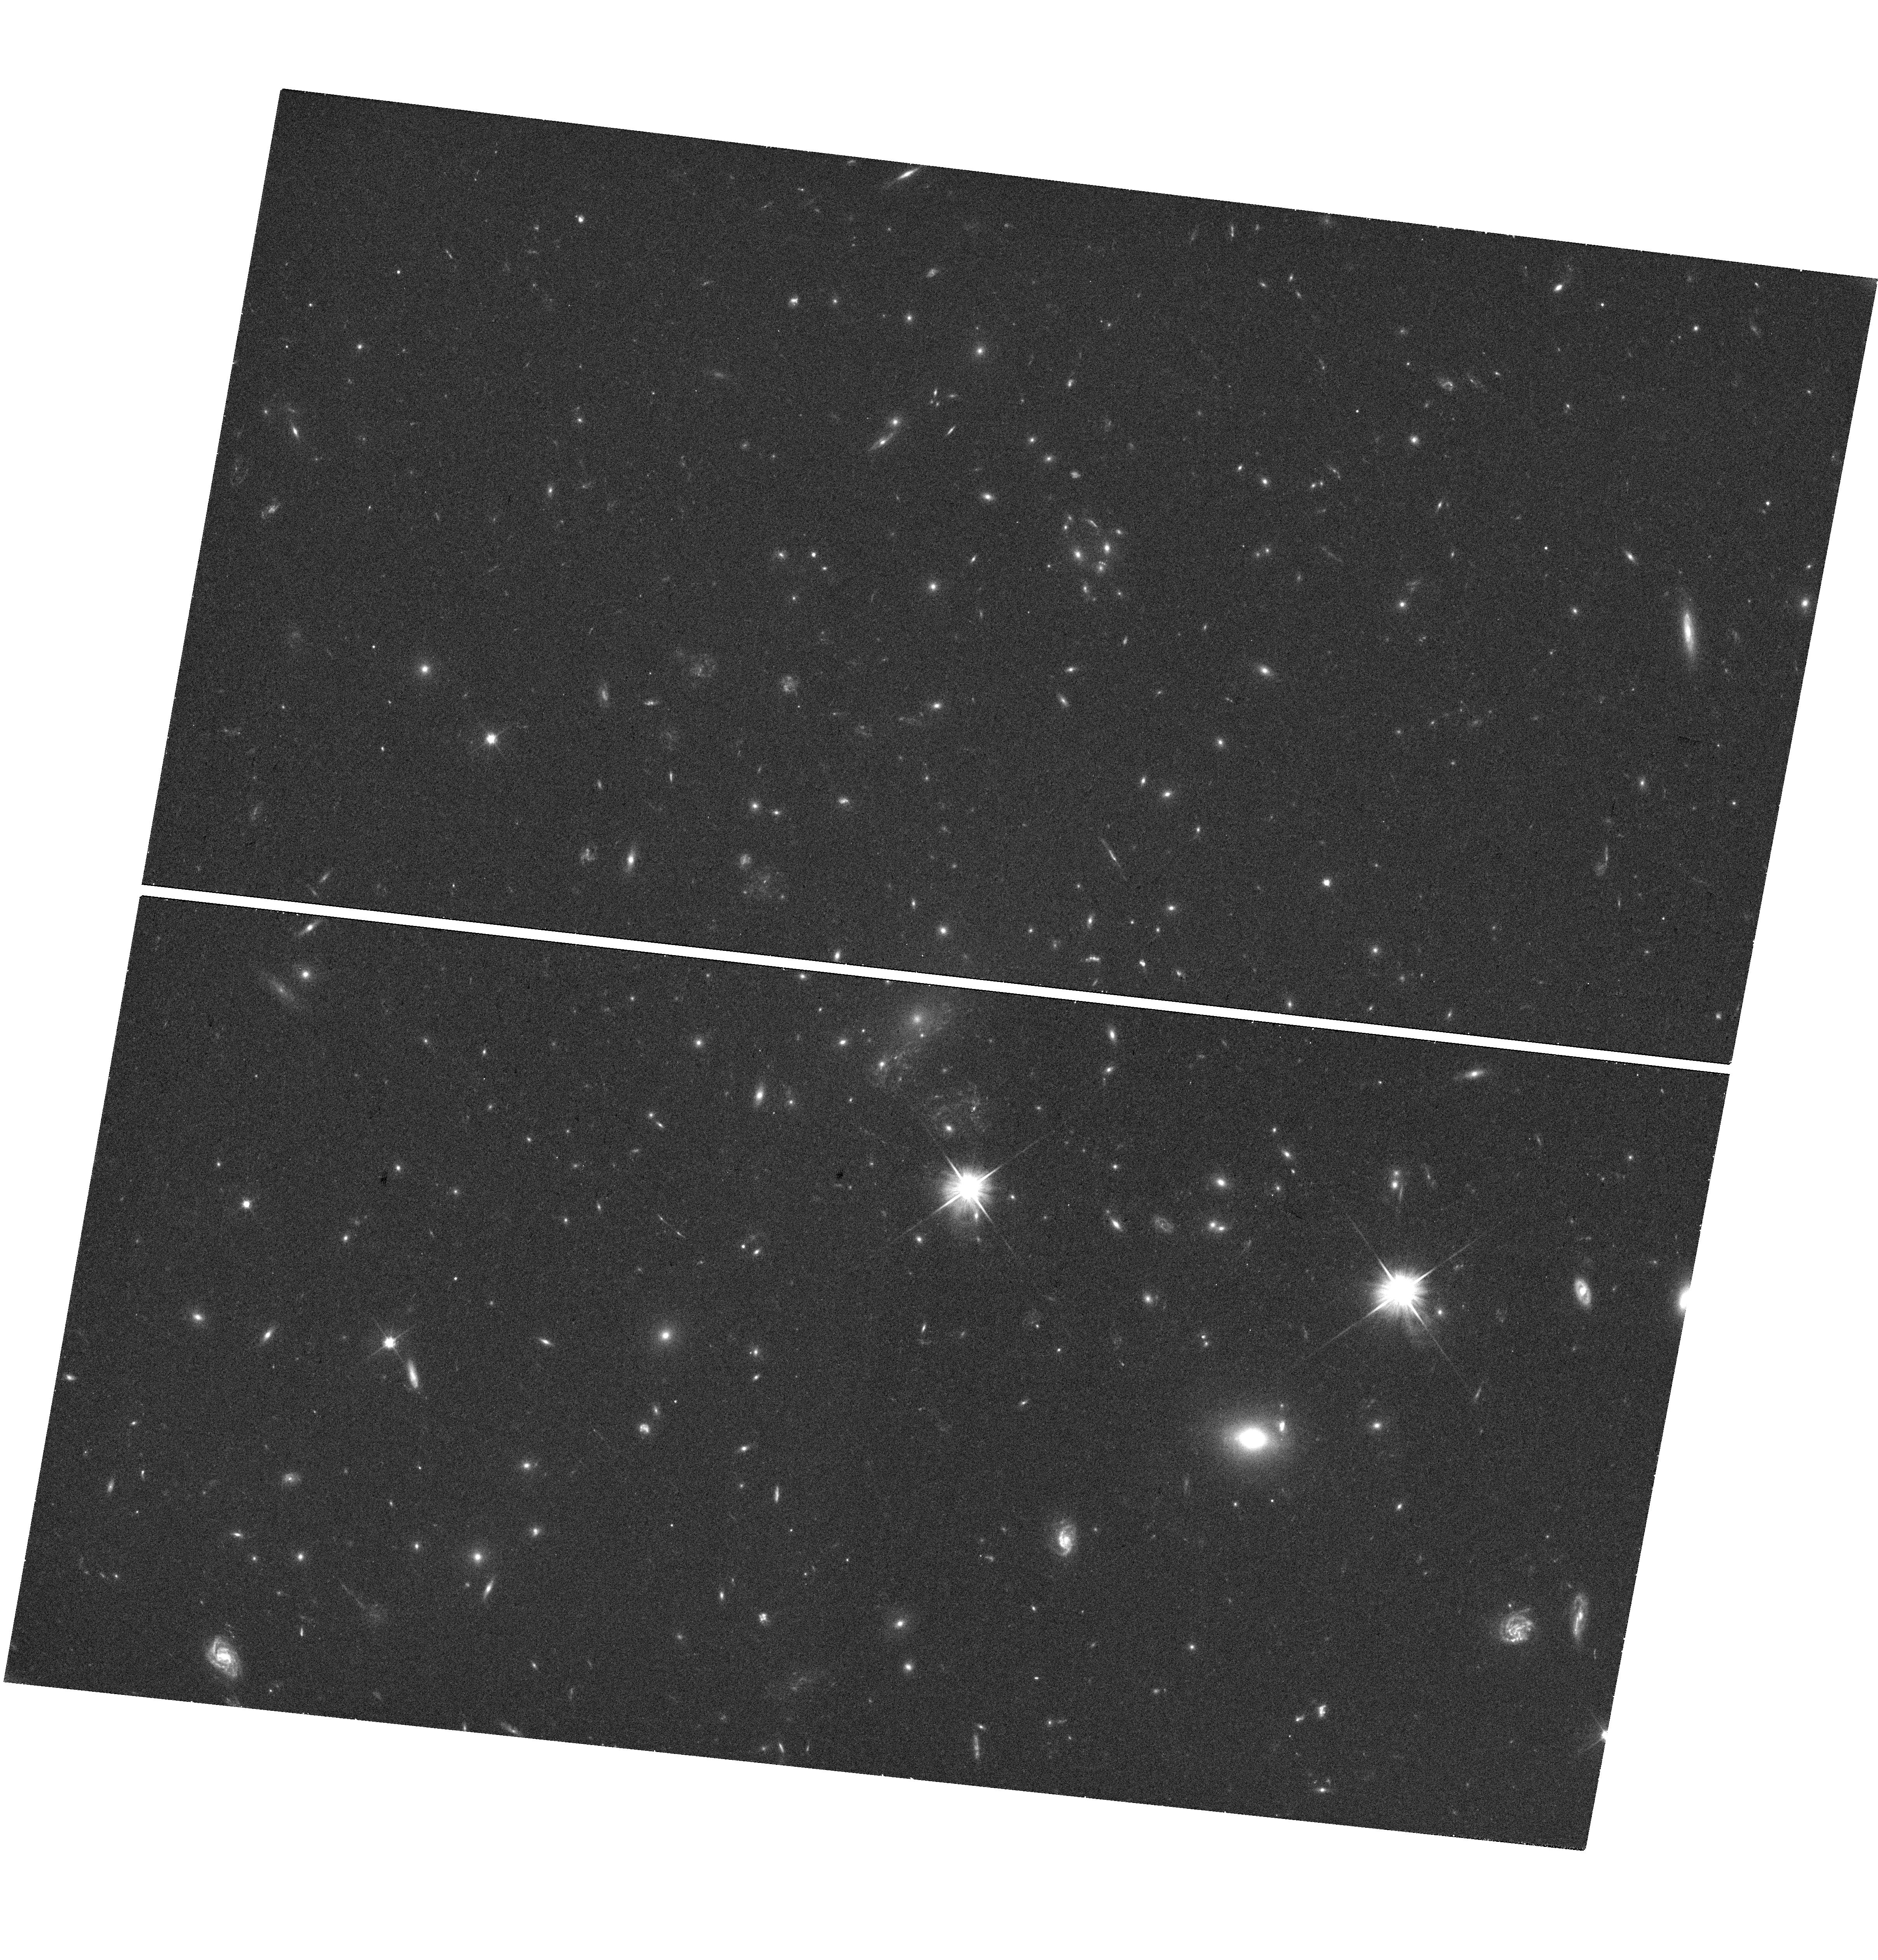
Target: POSSIBLESTARCOUNTERIMAGE
Instrument: WFC3/UVIS
Filter: F606W
Exposure: 19 min
Observation ID: hst_14872_07_wfc3_uvis_f606w_iddd07

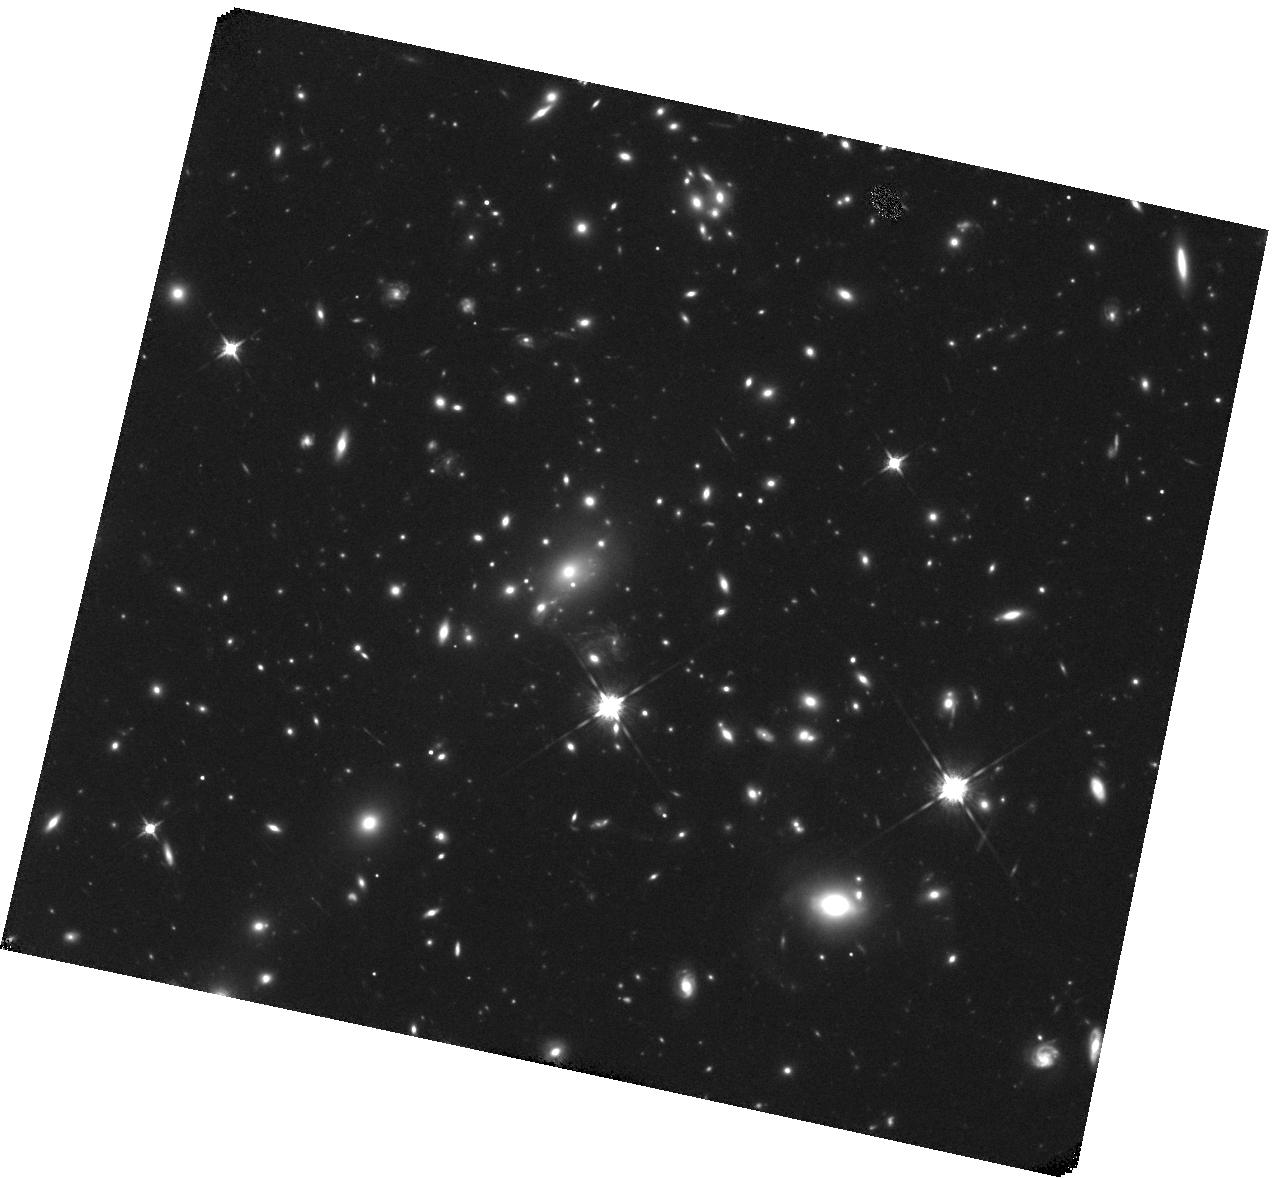
Target: POSSIBLESTARCOUNTERIMAGE
Instrument: WFC3/IR
Filter: F125W
Exposure: 38 min
Observation ID: hst_14872_02_wfc3_ir_f125w_iddd02

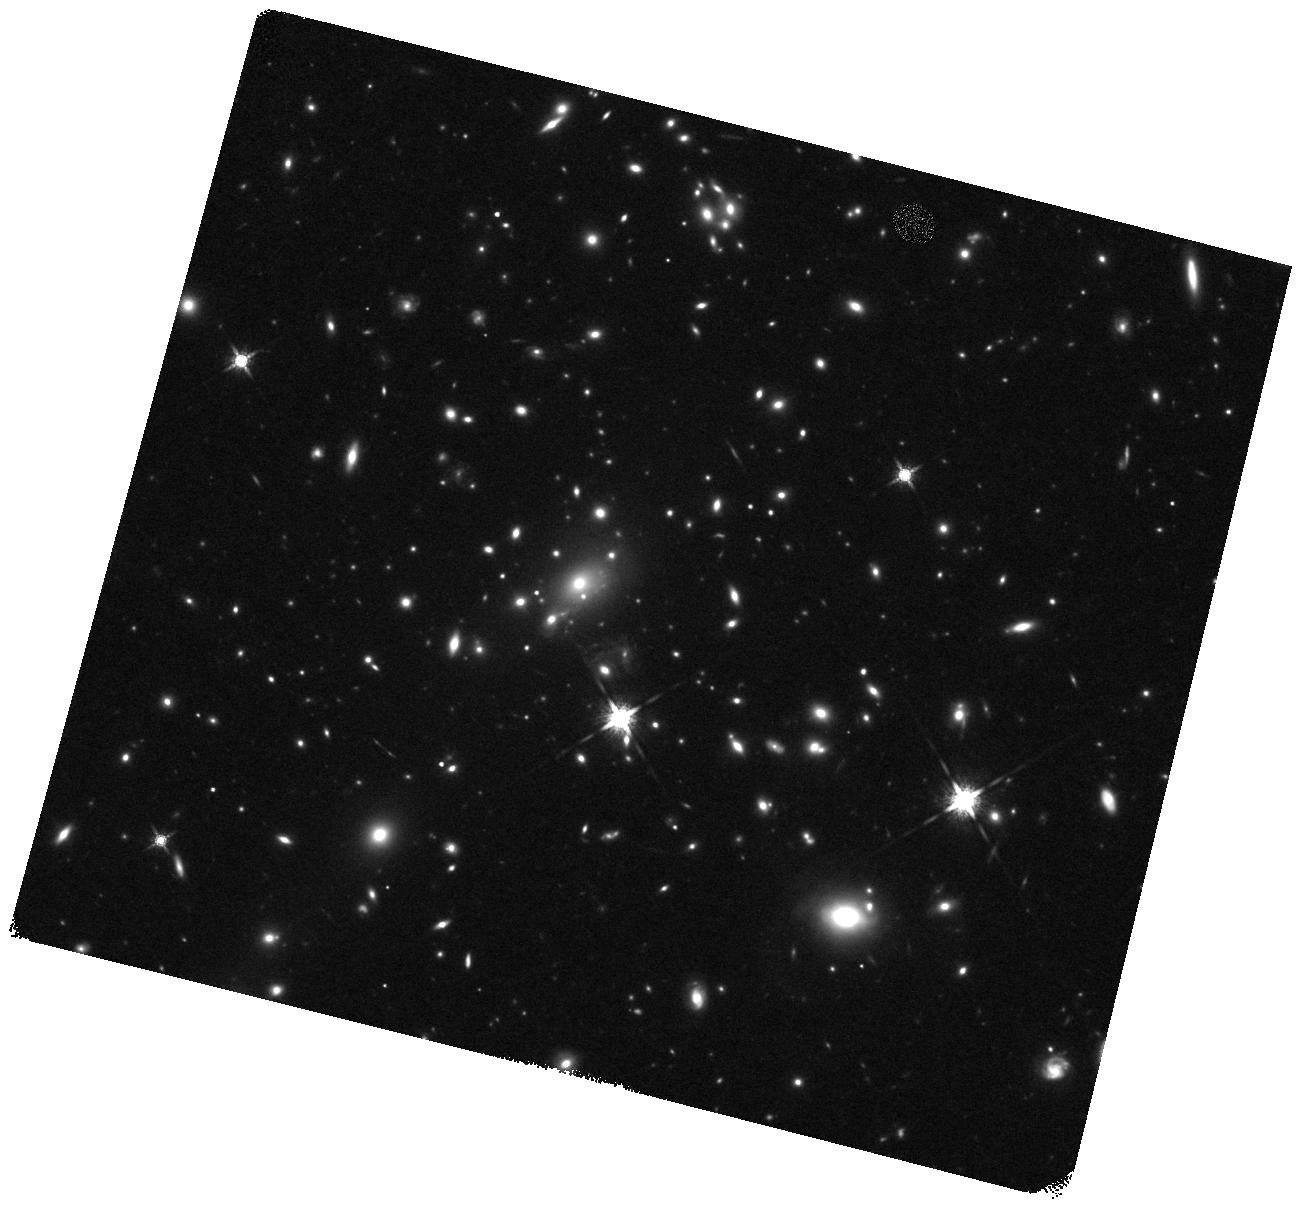
Target: POSSIBLESTARCOUNTERIMAGE
Instrument: WFC3/IR
Filter: F160W
Exposure: 19 min
Observation ID: hst_14872_04_wfc3_ir_f160w_iddd04

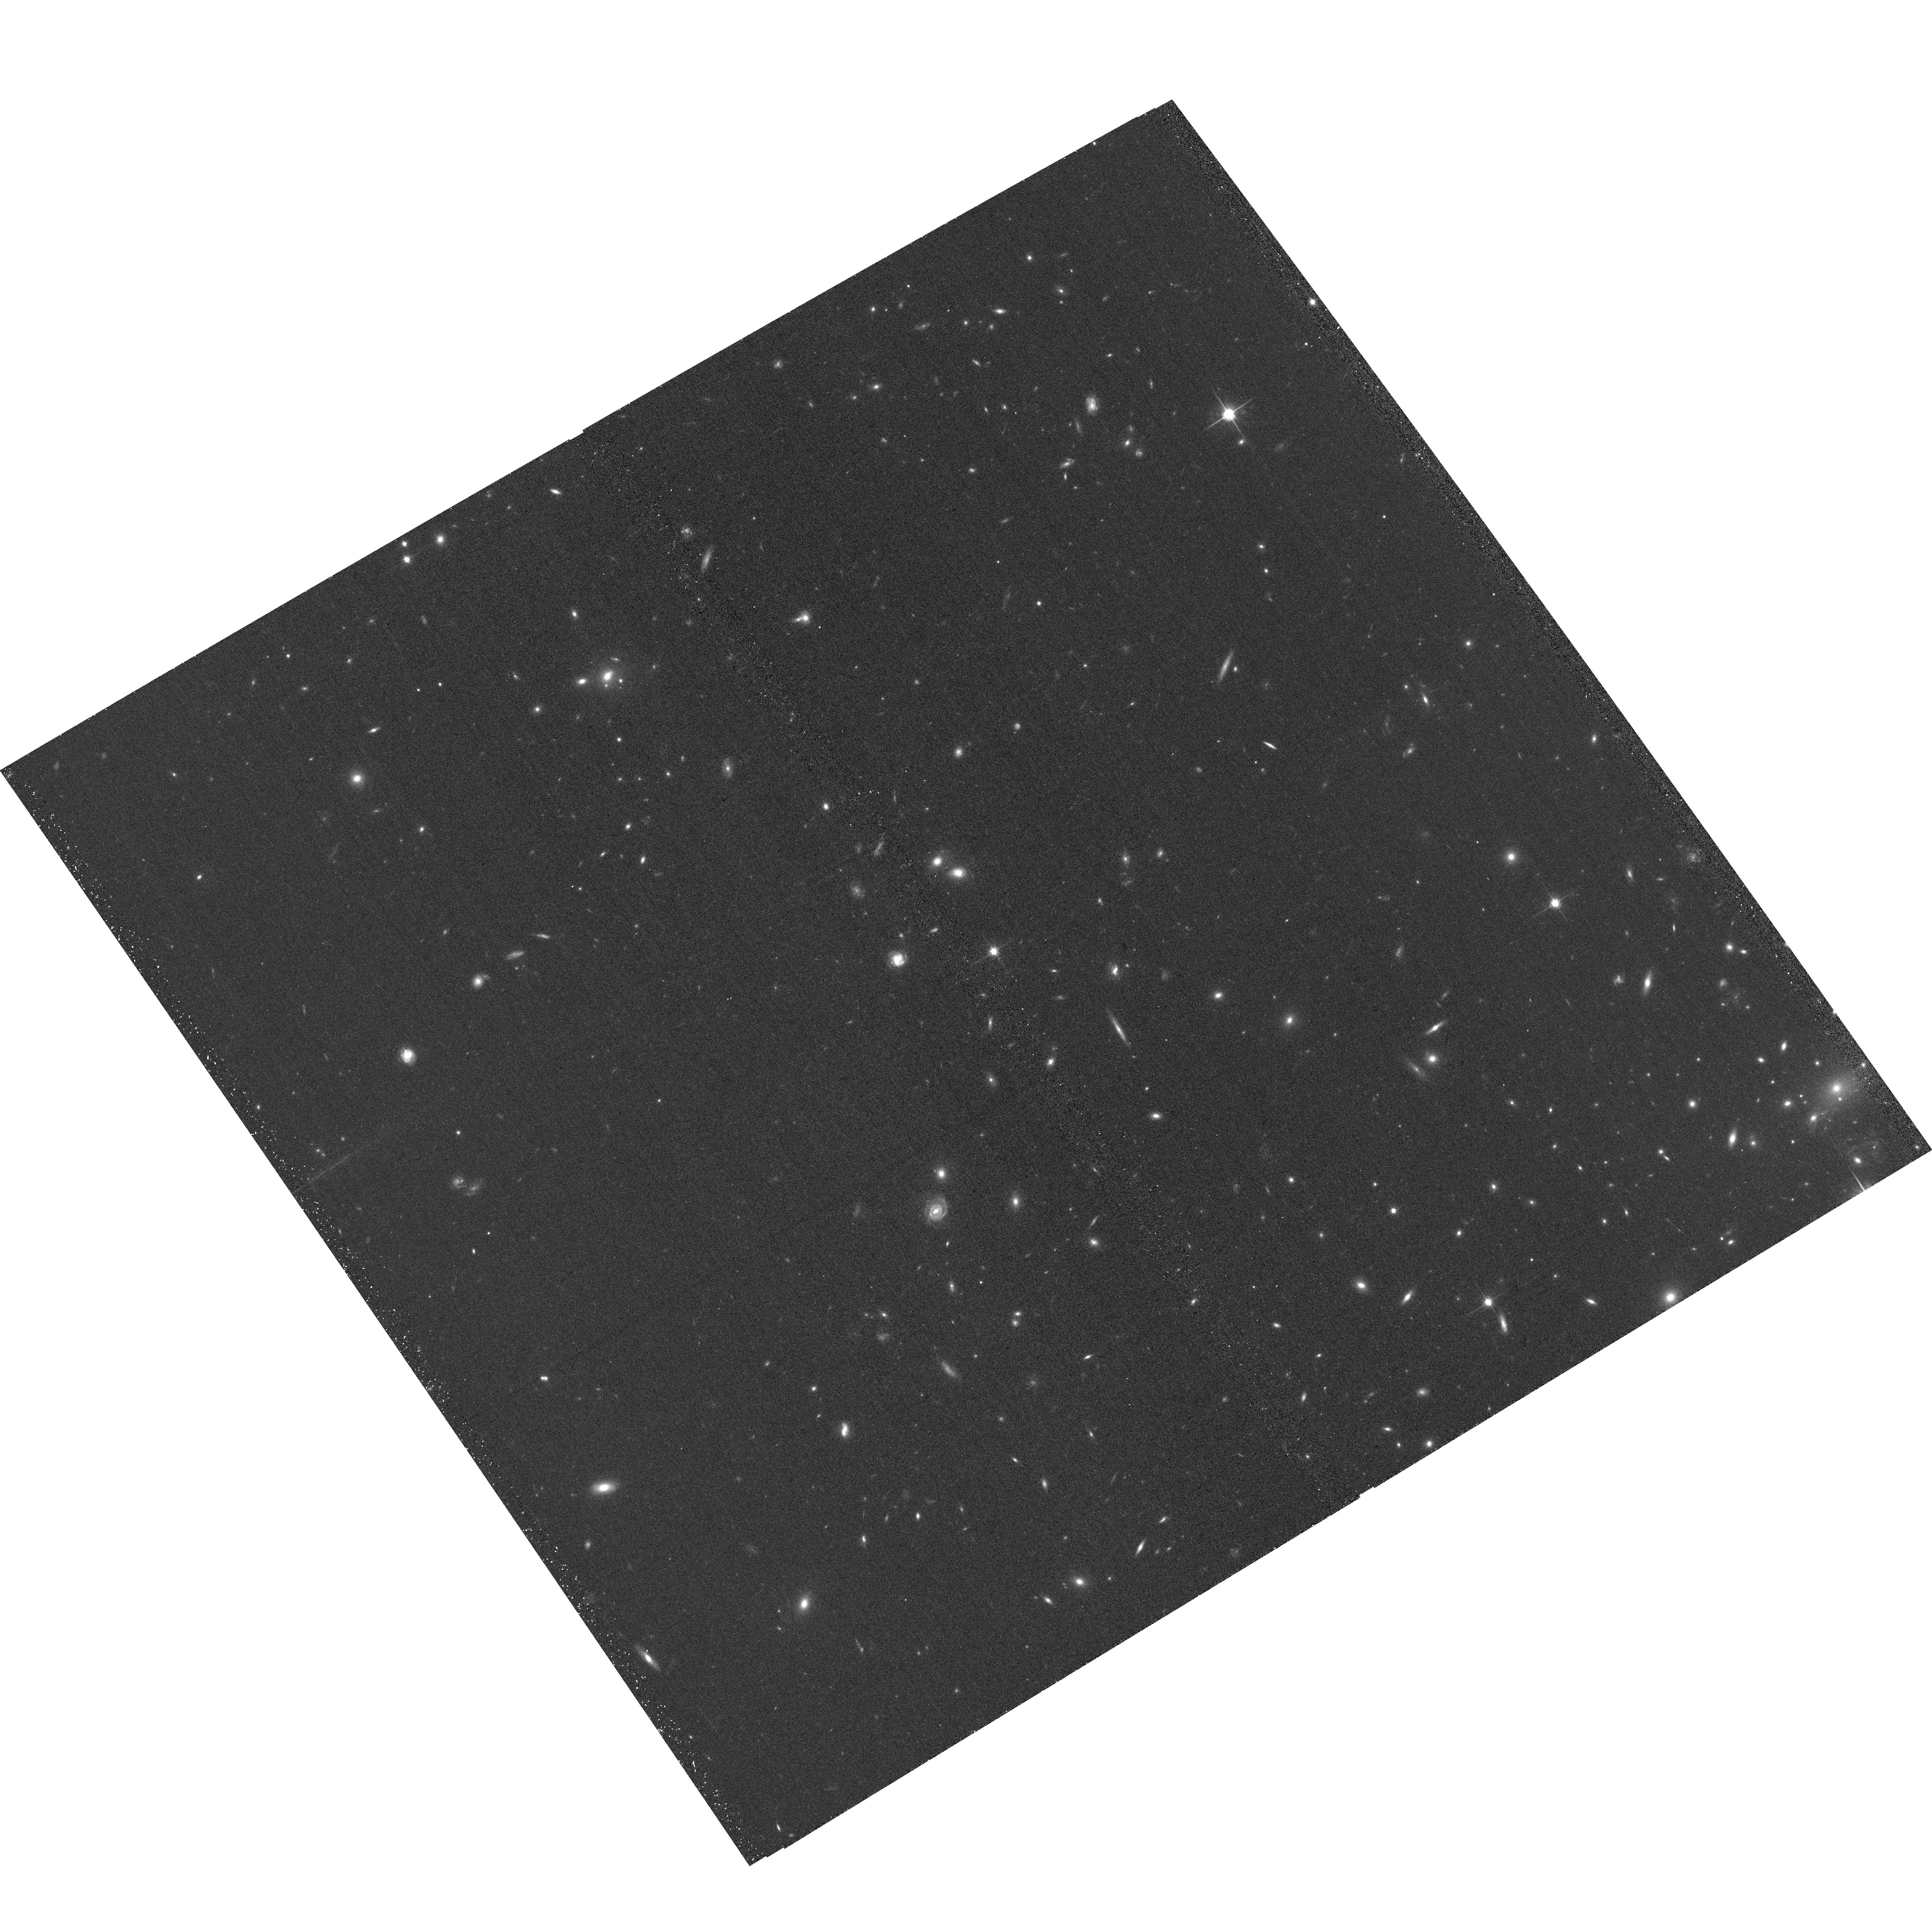
Target: POSSIBLESTARCOUNTERIMAGE
Instrument: ACS/WFC
Filter: F814W
Exposure: 13 min
Observation ID: hst_14872_03_acs_wfc_f814w_jddd03

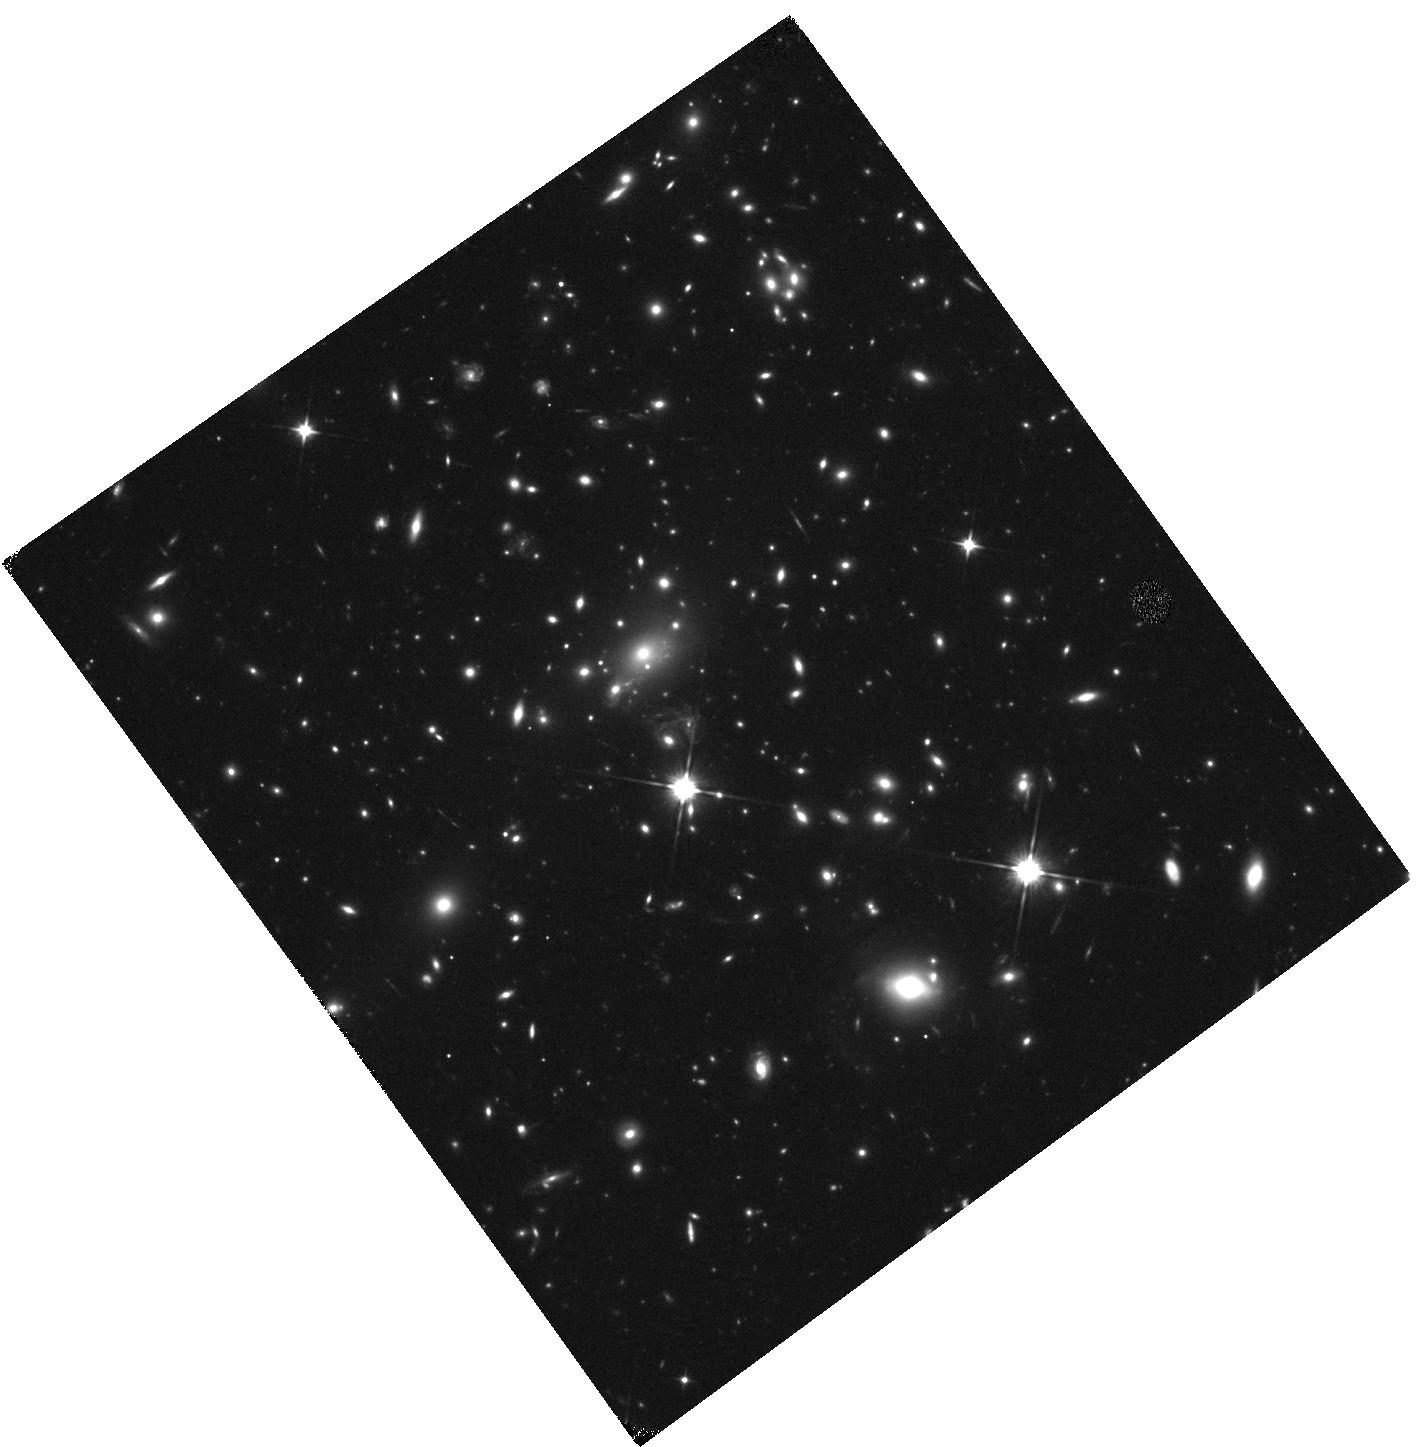
Target: POSSIBLESTARCOUNTERIMAGE
Instrument: WFC3/IR
Filter: F110W
Exposure: 18 min
Observation ID: hst_14872_09_wfc3_ir_f110w_iddd09

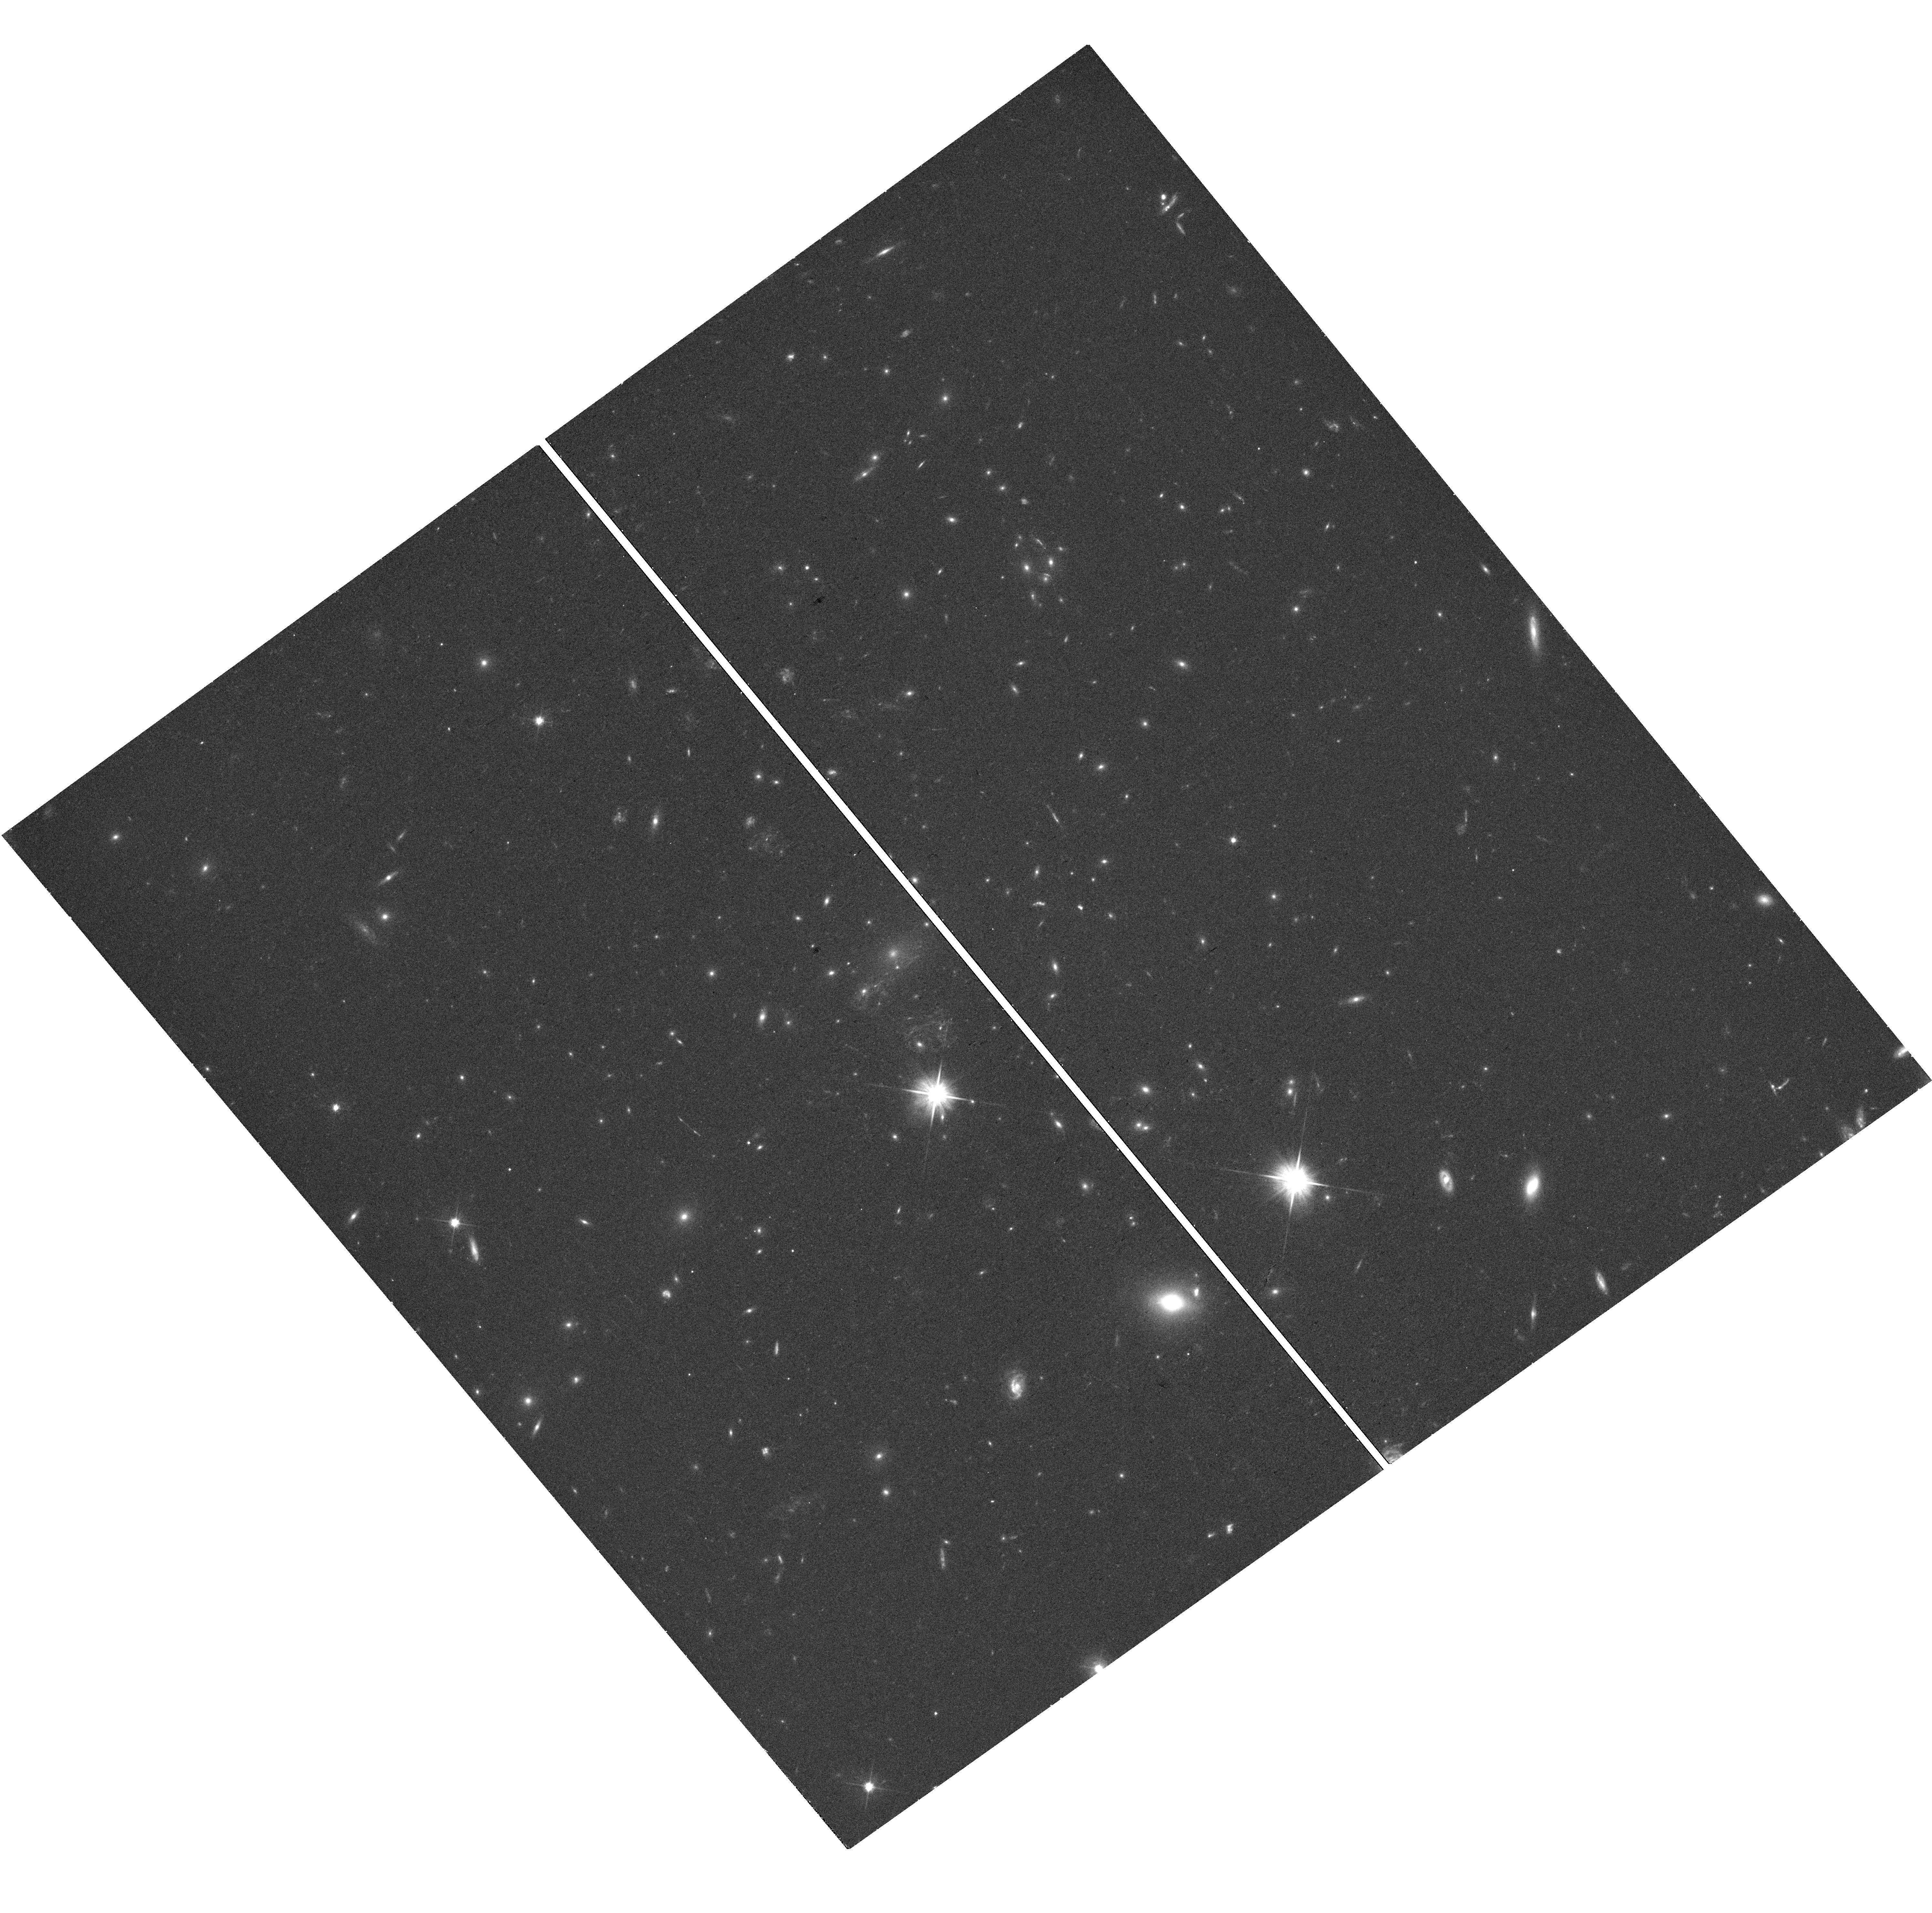
Target: POSSIBLESTARCOUNTERIMAGE
Instrument: WFC3/UVIS
Filter: F606W
Exposure: 18 min
Observation ID: hst_14872_09_wfc3_uvis_f606w_iddd09

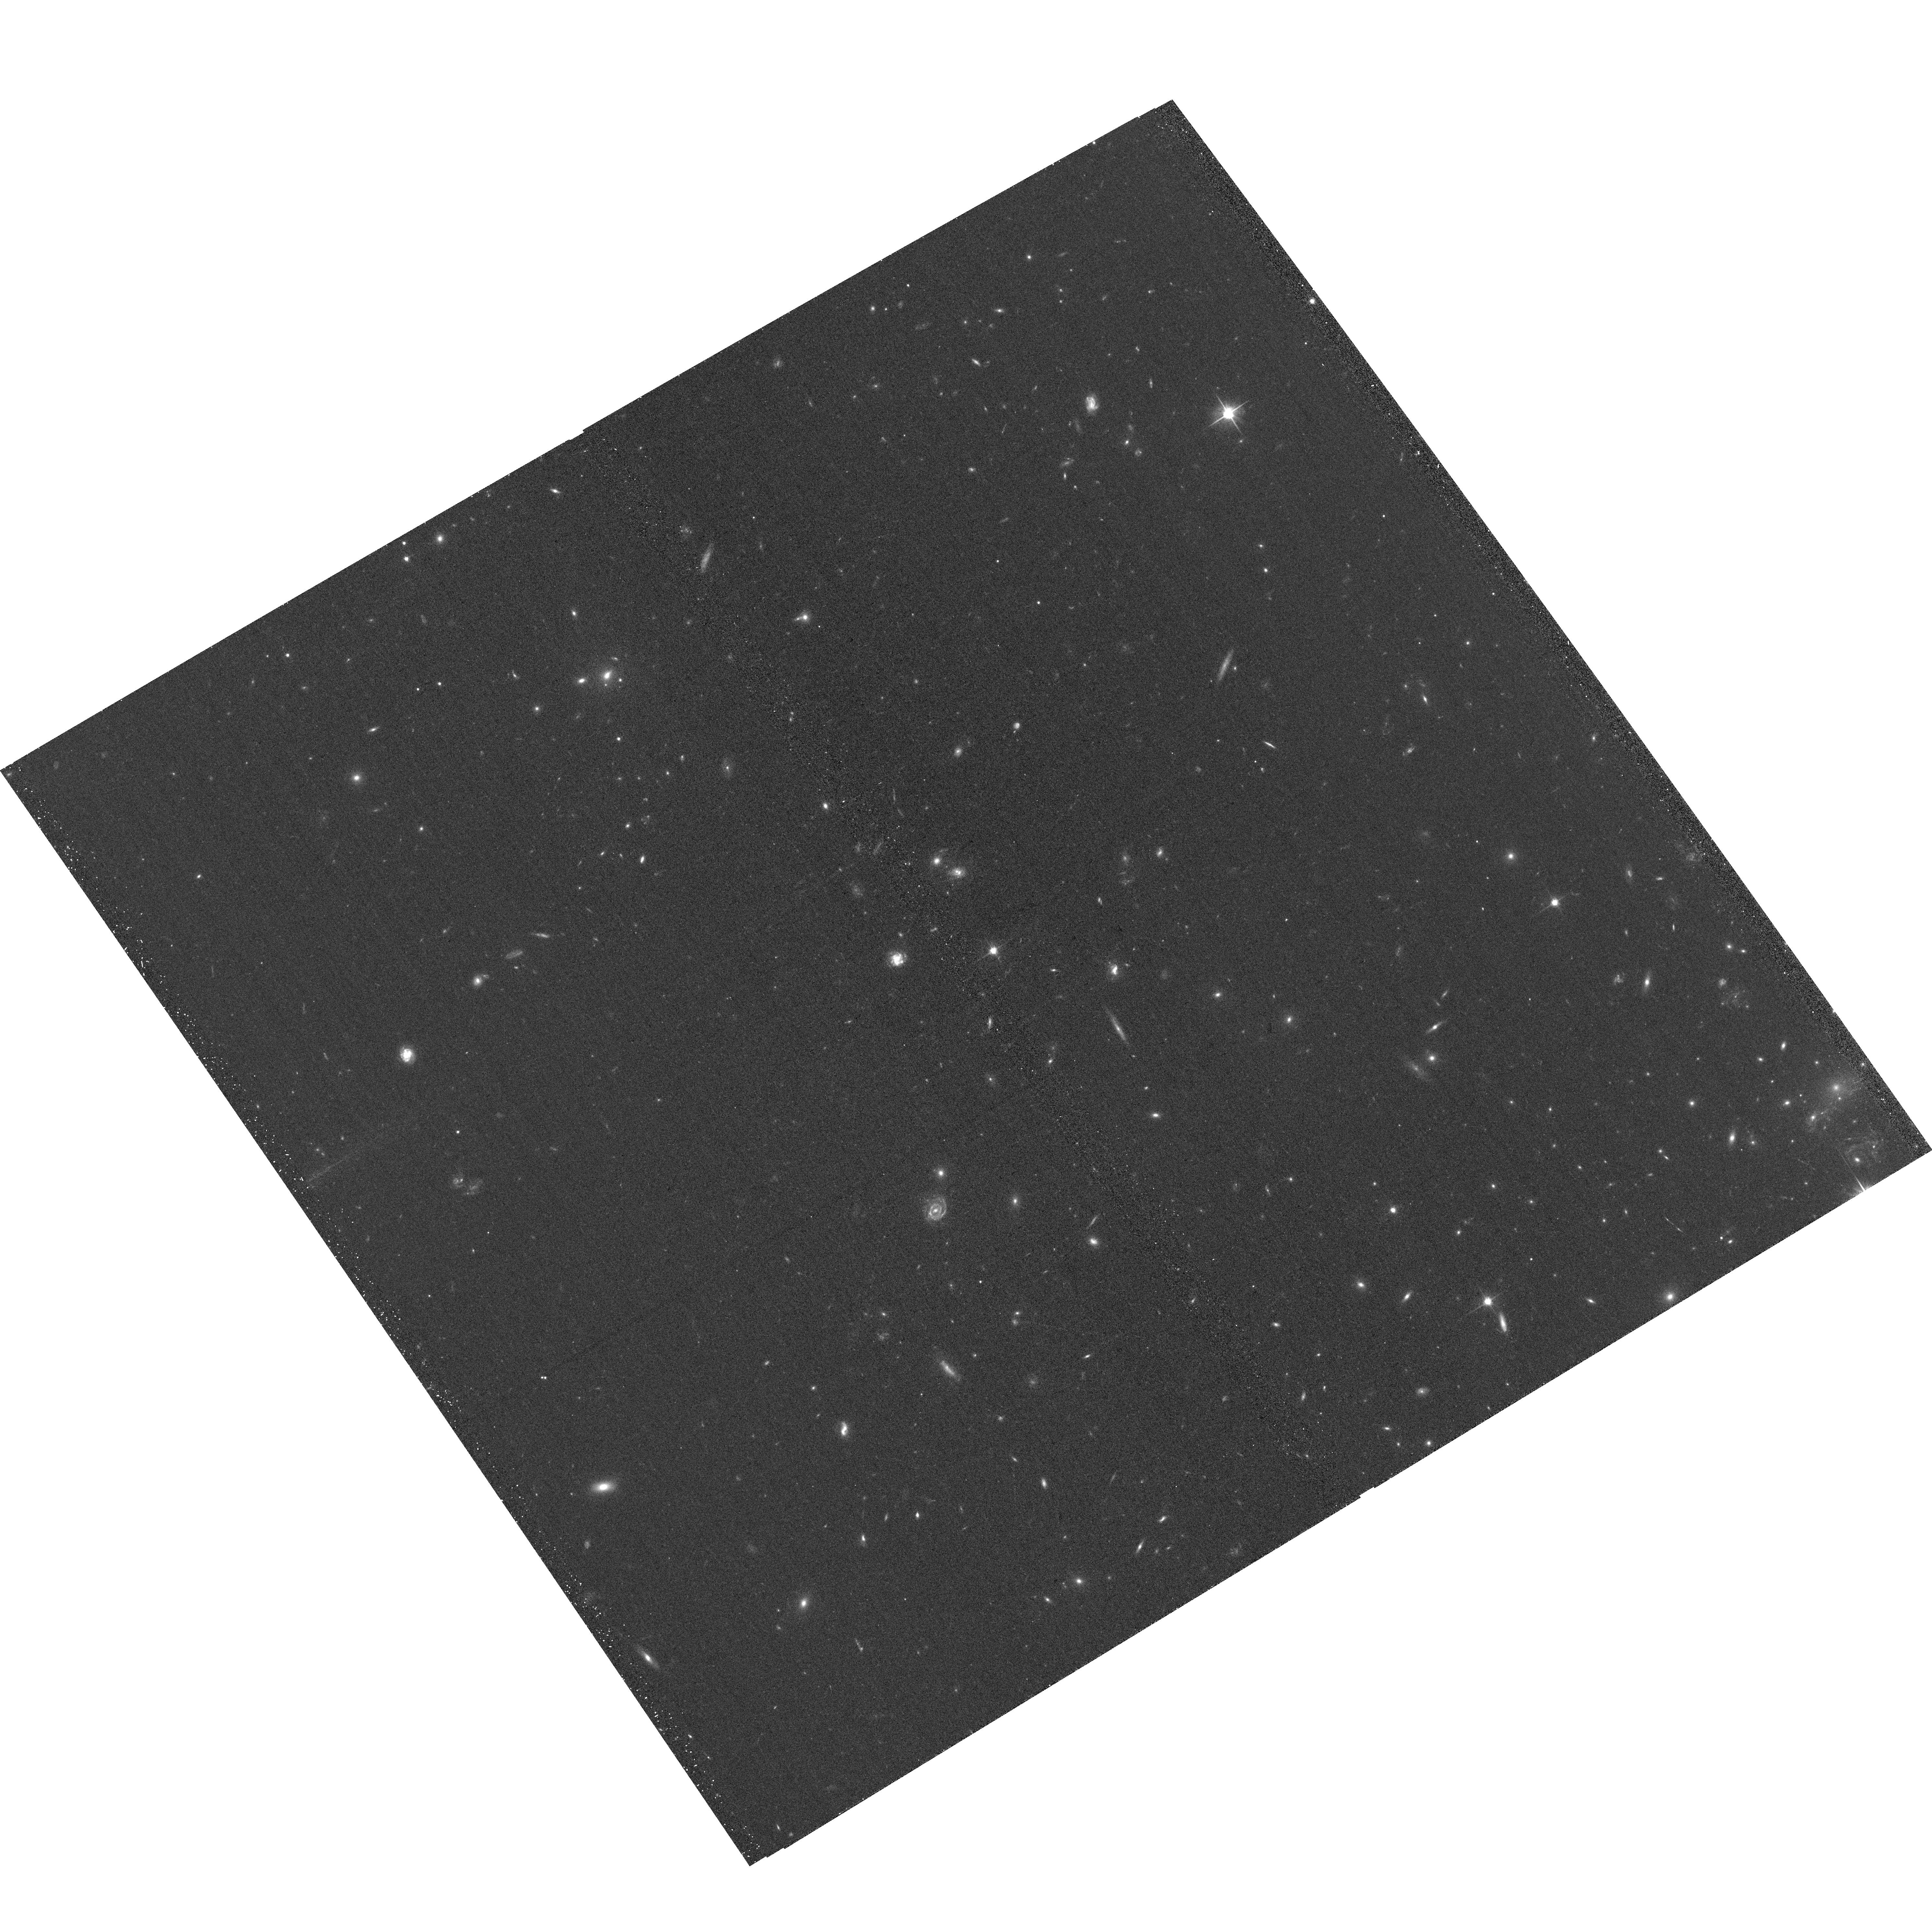
Target: POSSIBLESTARCOUNTERIMAGE
Instrument: ACS/WFC
Filter: F606W
Exposure: 13 min
Observation ID: hst_14872_01_acs_wfc_f606w_jddd01

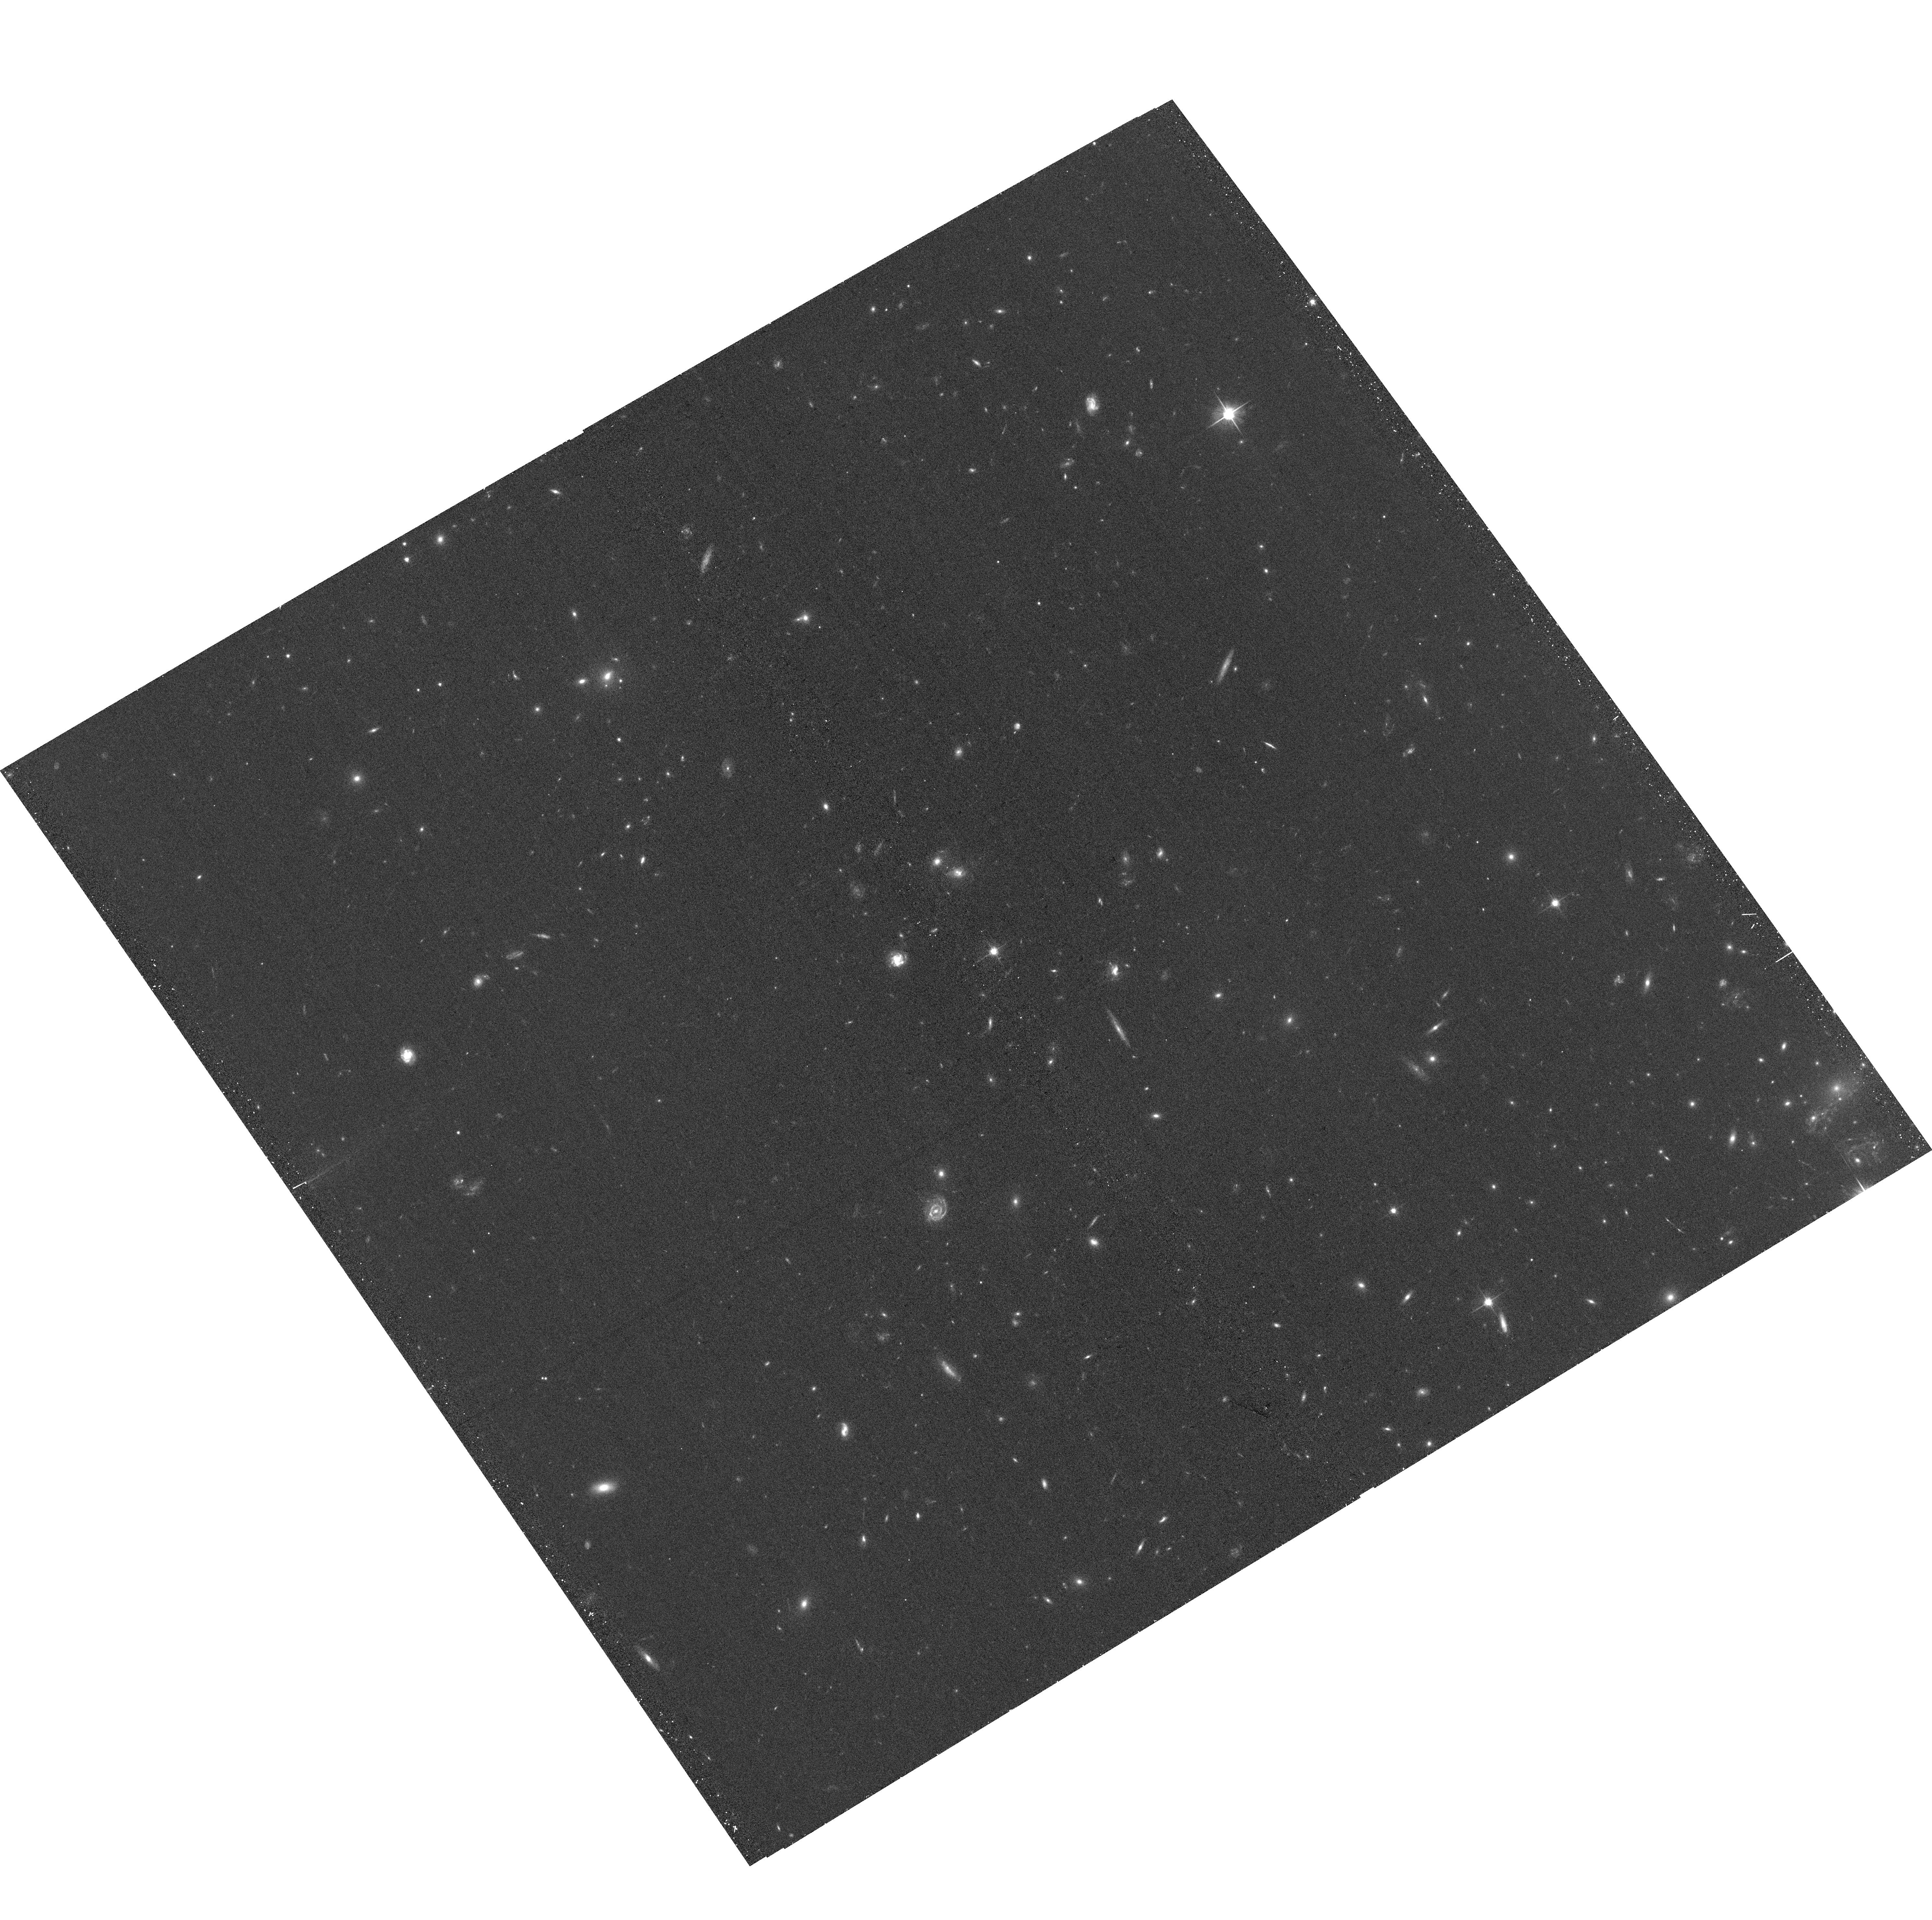
Target: POSSIBLESTARCOUNTERIMAGE
Instrument: ACS/WFC
Filter: F606W
Exposure: 17 min
Observation ID: hst_14872_03_acs_wfc_f606w_jddd03

A Hidden Potential Counterimage of a Highly Magnified Star at Redshift z=1.49 (PI: Kelly, Patrick)

An individual, highly magnified star close to a cluster caustic should provide a unique new window on the composition of dark matter. In late April 2016, we detected a brightening source (named "Icarus") near (<0.1 arcsec) the critical curve of the MACS J1149 galaxy cluster (z=0.54). Its unchanging spectral energy distribution (SED) matches that of a mid-to-late B-type star at the lensed background galaxy's redshift of z=1.49. Near peak brightness in May 2016, the individual star was likely magnified by the cluster by a factor of at least ~2000. WFC3 imaging taken October 30 2016 after the field re-emerged from behind the sun has revealed an entirely unanticipated new source approximately 0.26 arcsec from Icarus. Its F125W-F160W color is consistent with that of Icarus. If a counterimage, it could potentially have been "hidden" due to temporary demagnification by a massive object (>20 solar masses) in the intracluster medium. However, this possibility only has a reasonable probability if massive black holes account for at least a modest fraction of dark matter, as has been hypothesized to explain the LIGO detection of merging 30 solar-mass black holes in September, 2015. An alternate explanation is that the new image is of a different star with similar color undergoing an extreme microlensing event. If dark matter is an ultra-light scalar field, which would be granular (Hui et al. 2016), instead of a smoothly distributed WIMP, then the probability of a second event at the large offset from Icarus may be significantly larger. A measurement of the SED of the new source will determine if it can be the counterimage of Icarus, or if it is instead a different star.